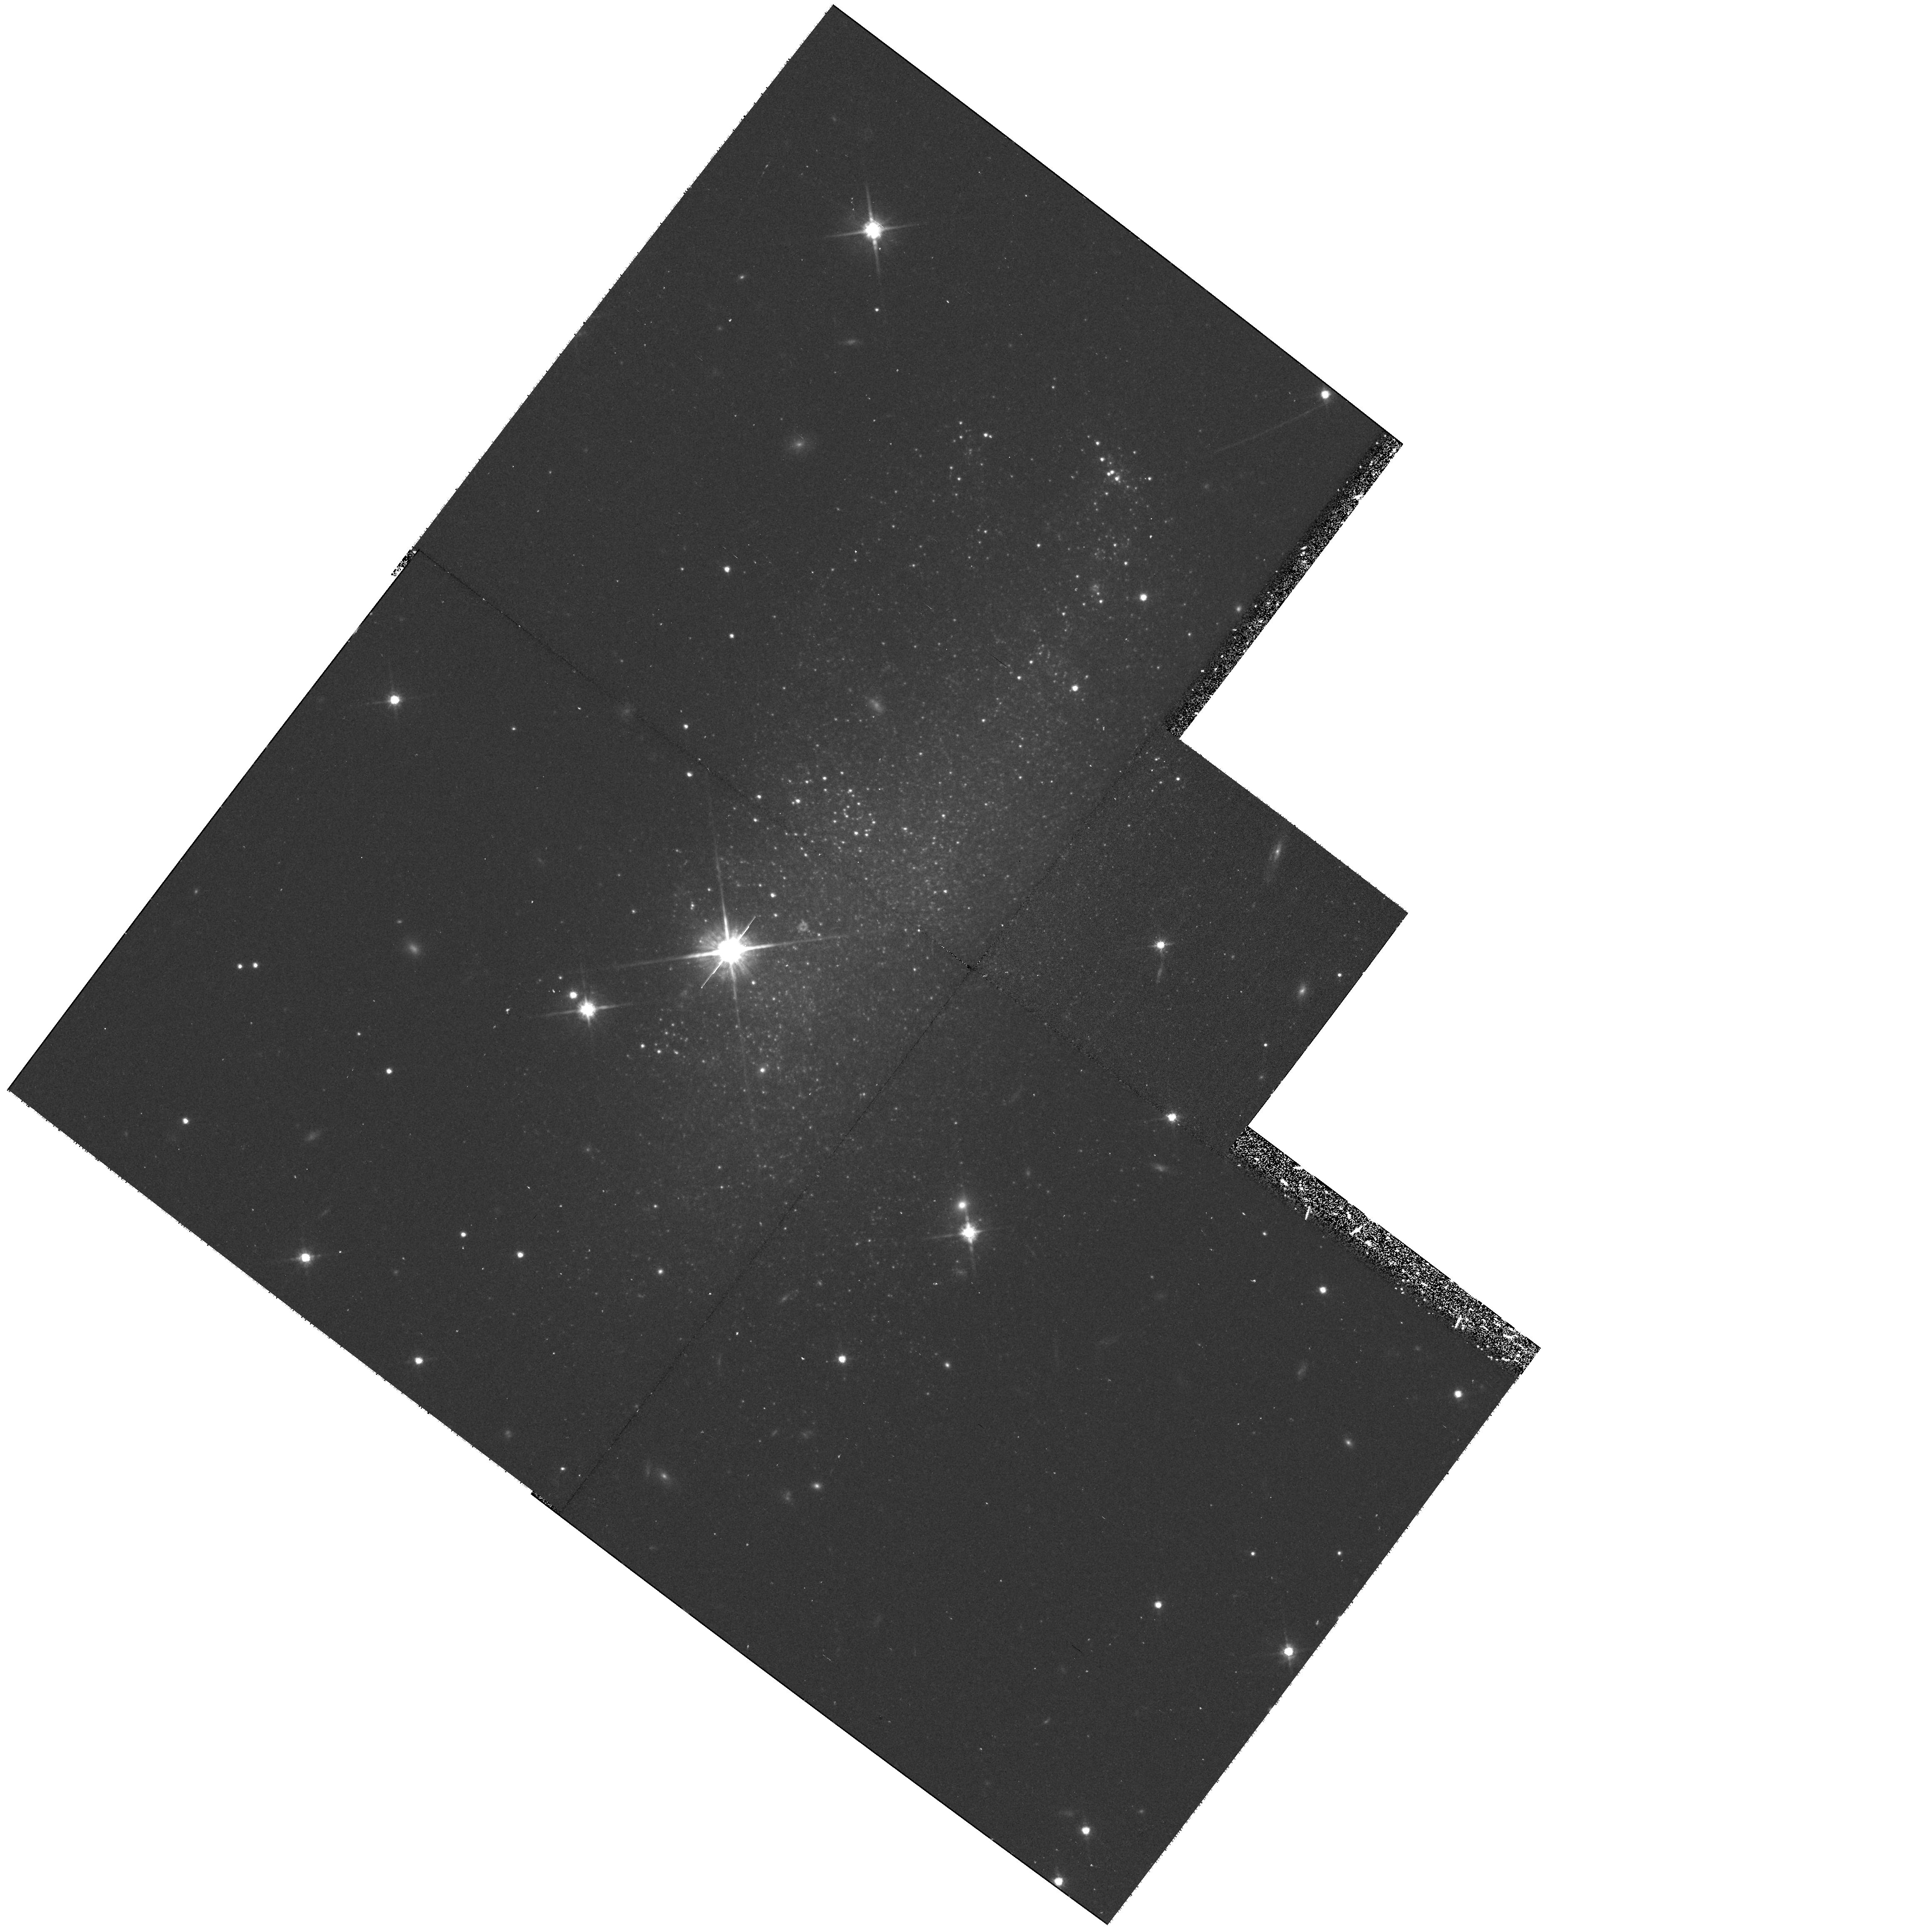
Target: UGC04115
Instrument: WFPC2/PC
Filter: F814W
Exposure: 40 min
Observation ID: hst_8199_13_wfpc2_pc_f814w_u5ad13

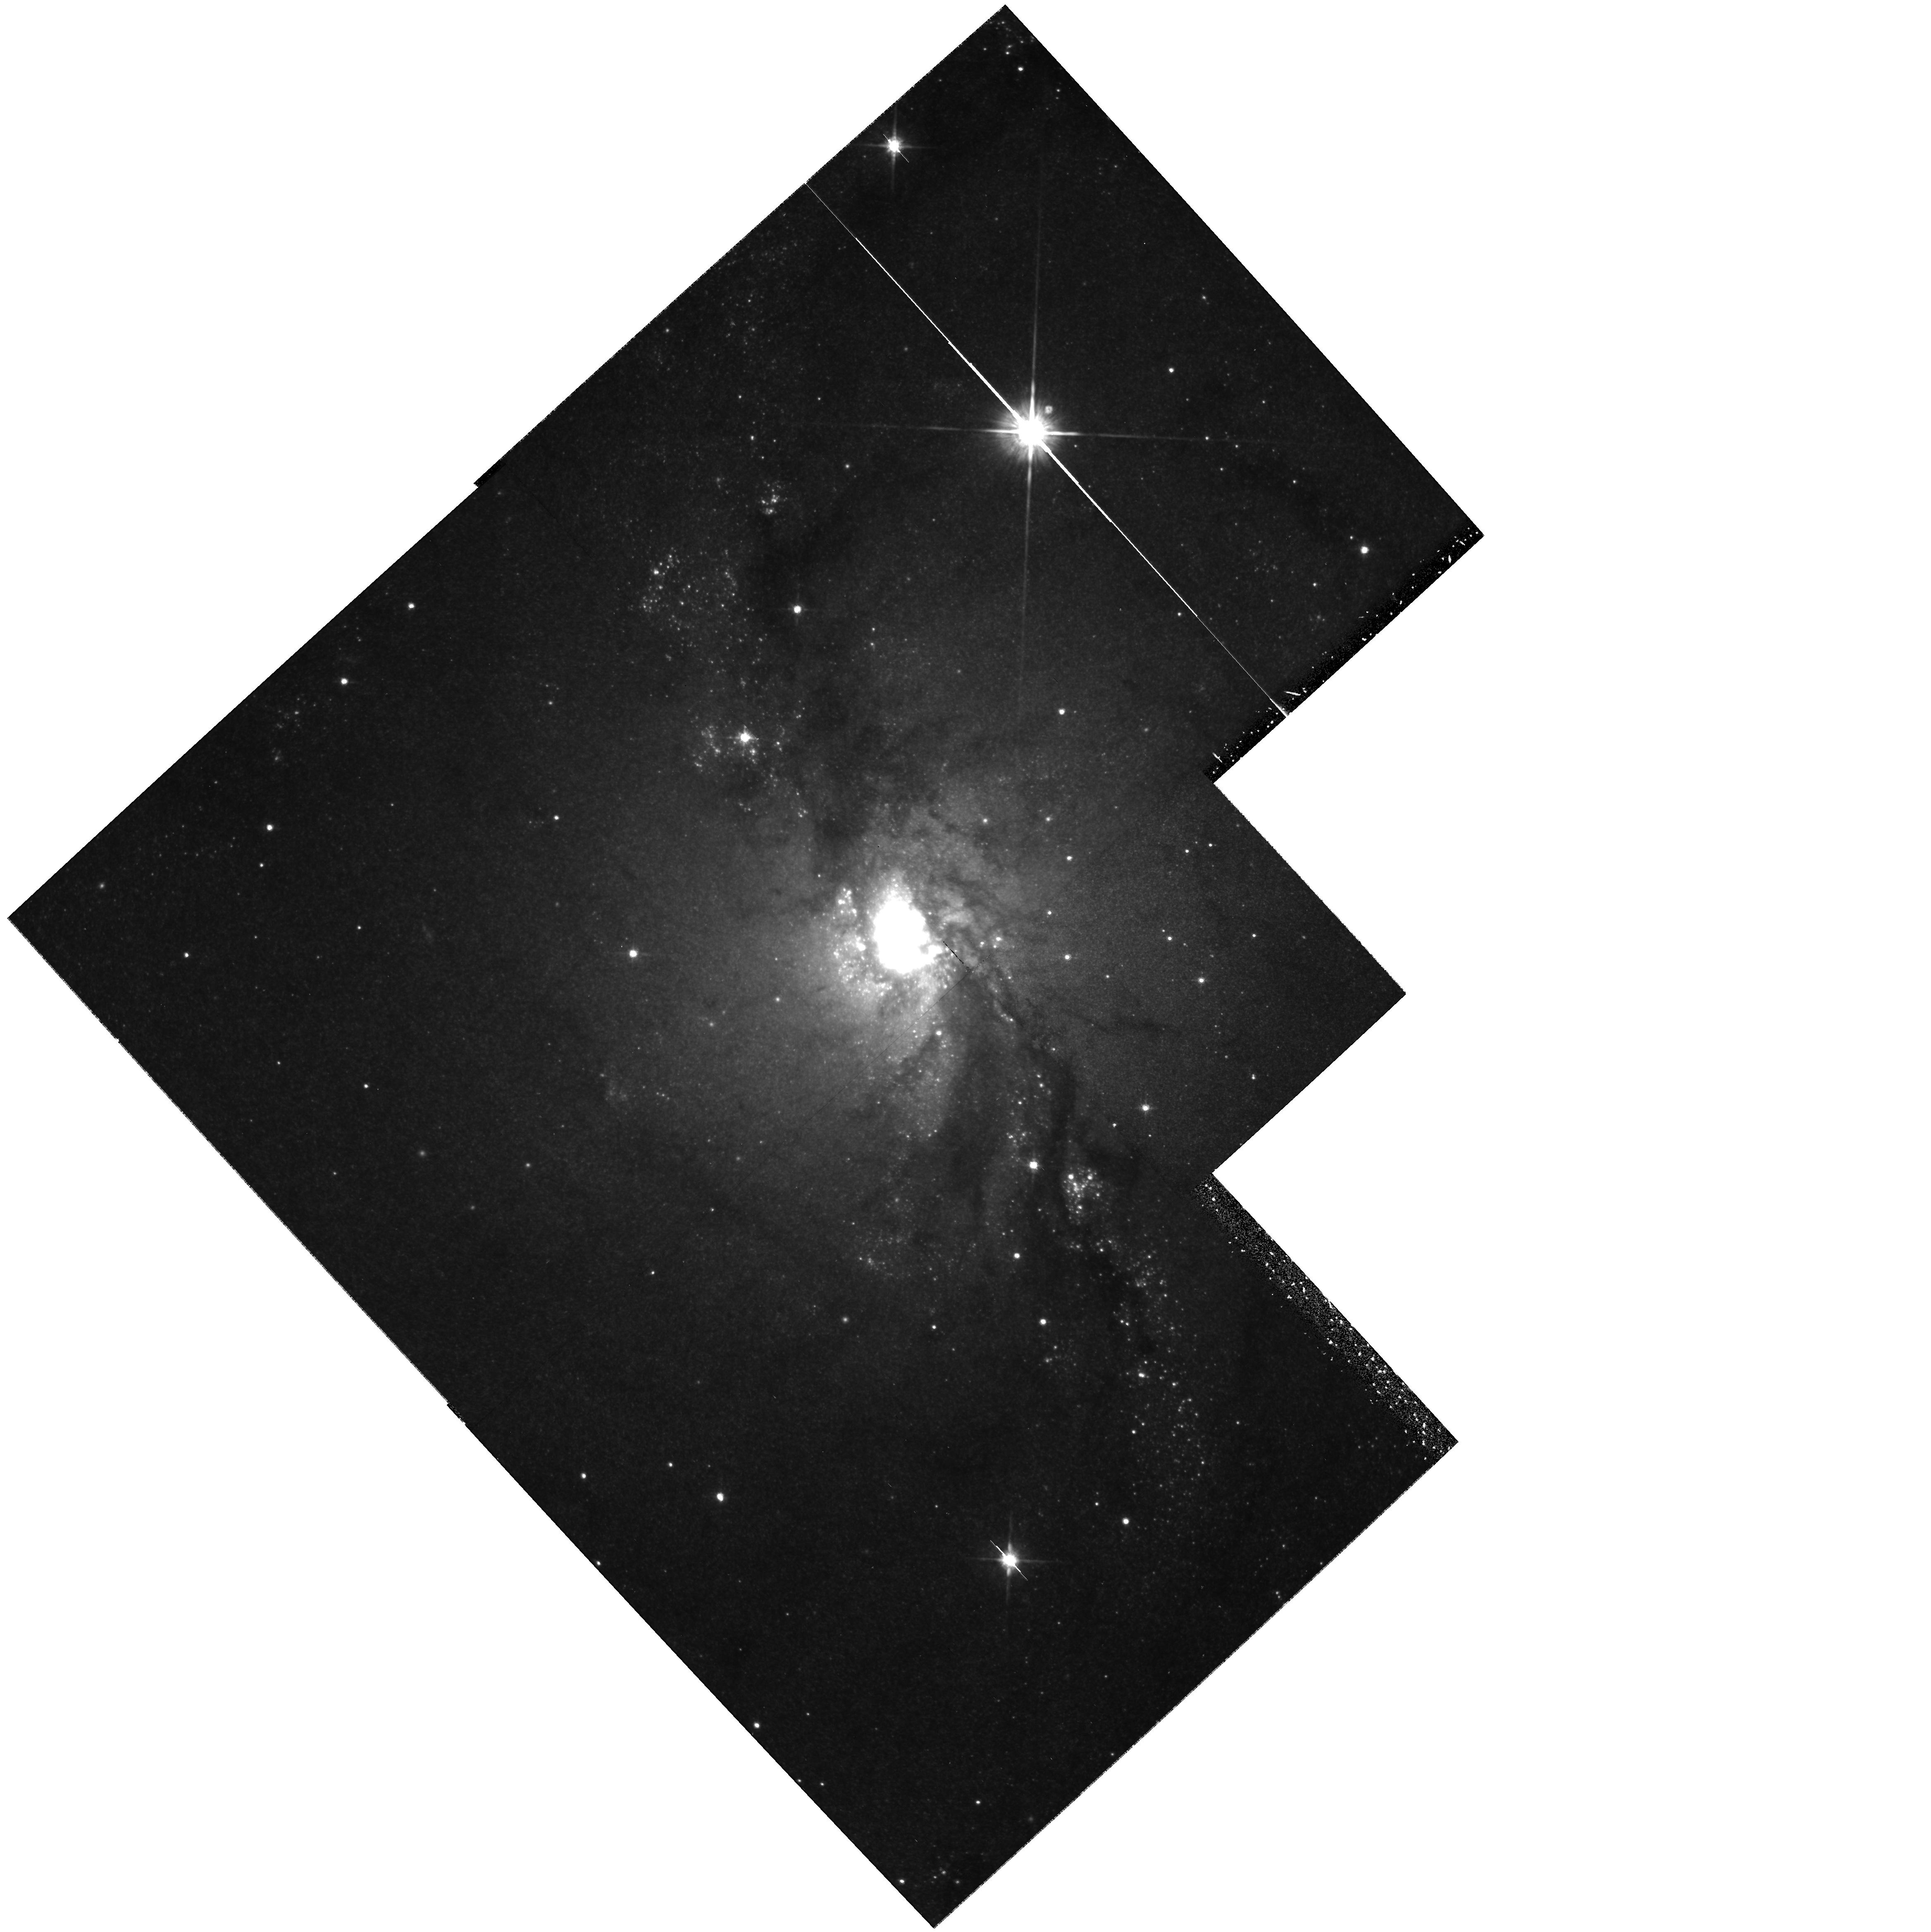
Target: IRAS03419+6756
Instrument: WFPC2/PC
Filter: F814W
Exposure: 43 min
Observation ID: hst_8199_01_wfpc2_pc_f814w_u5ad01

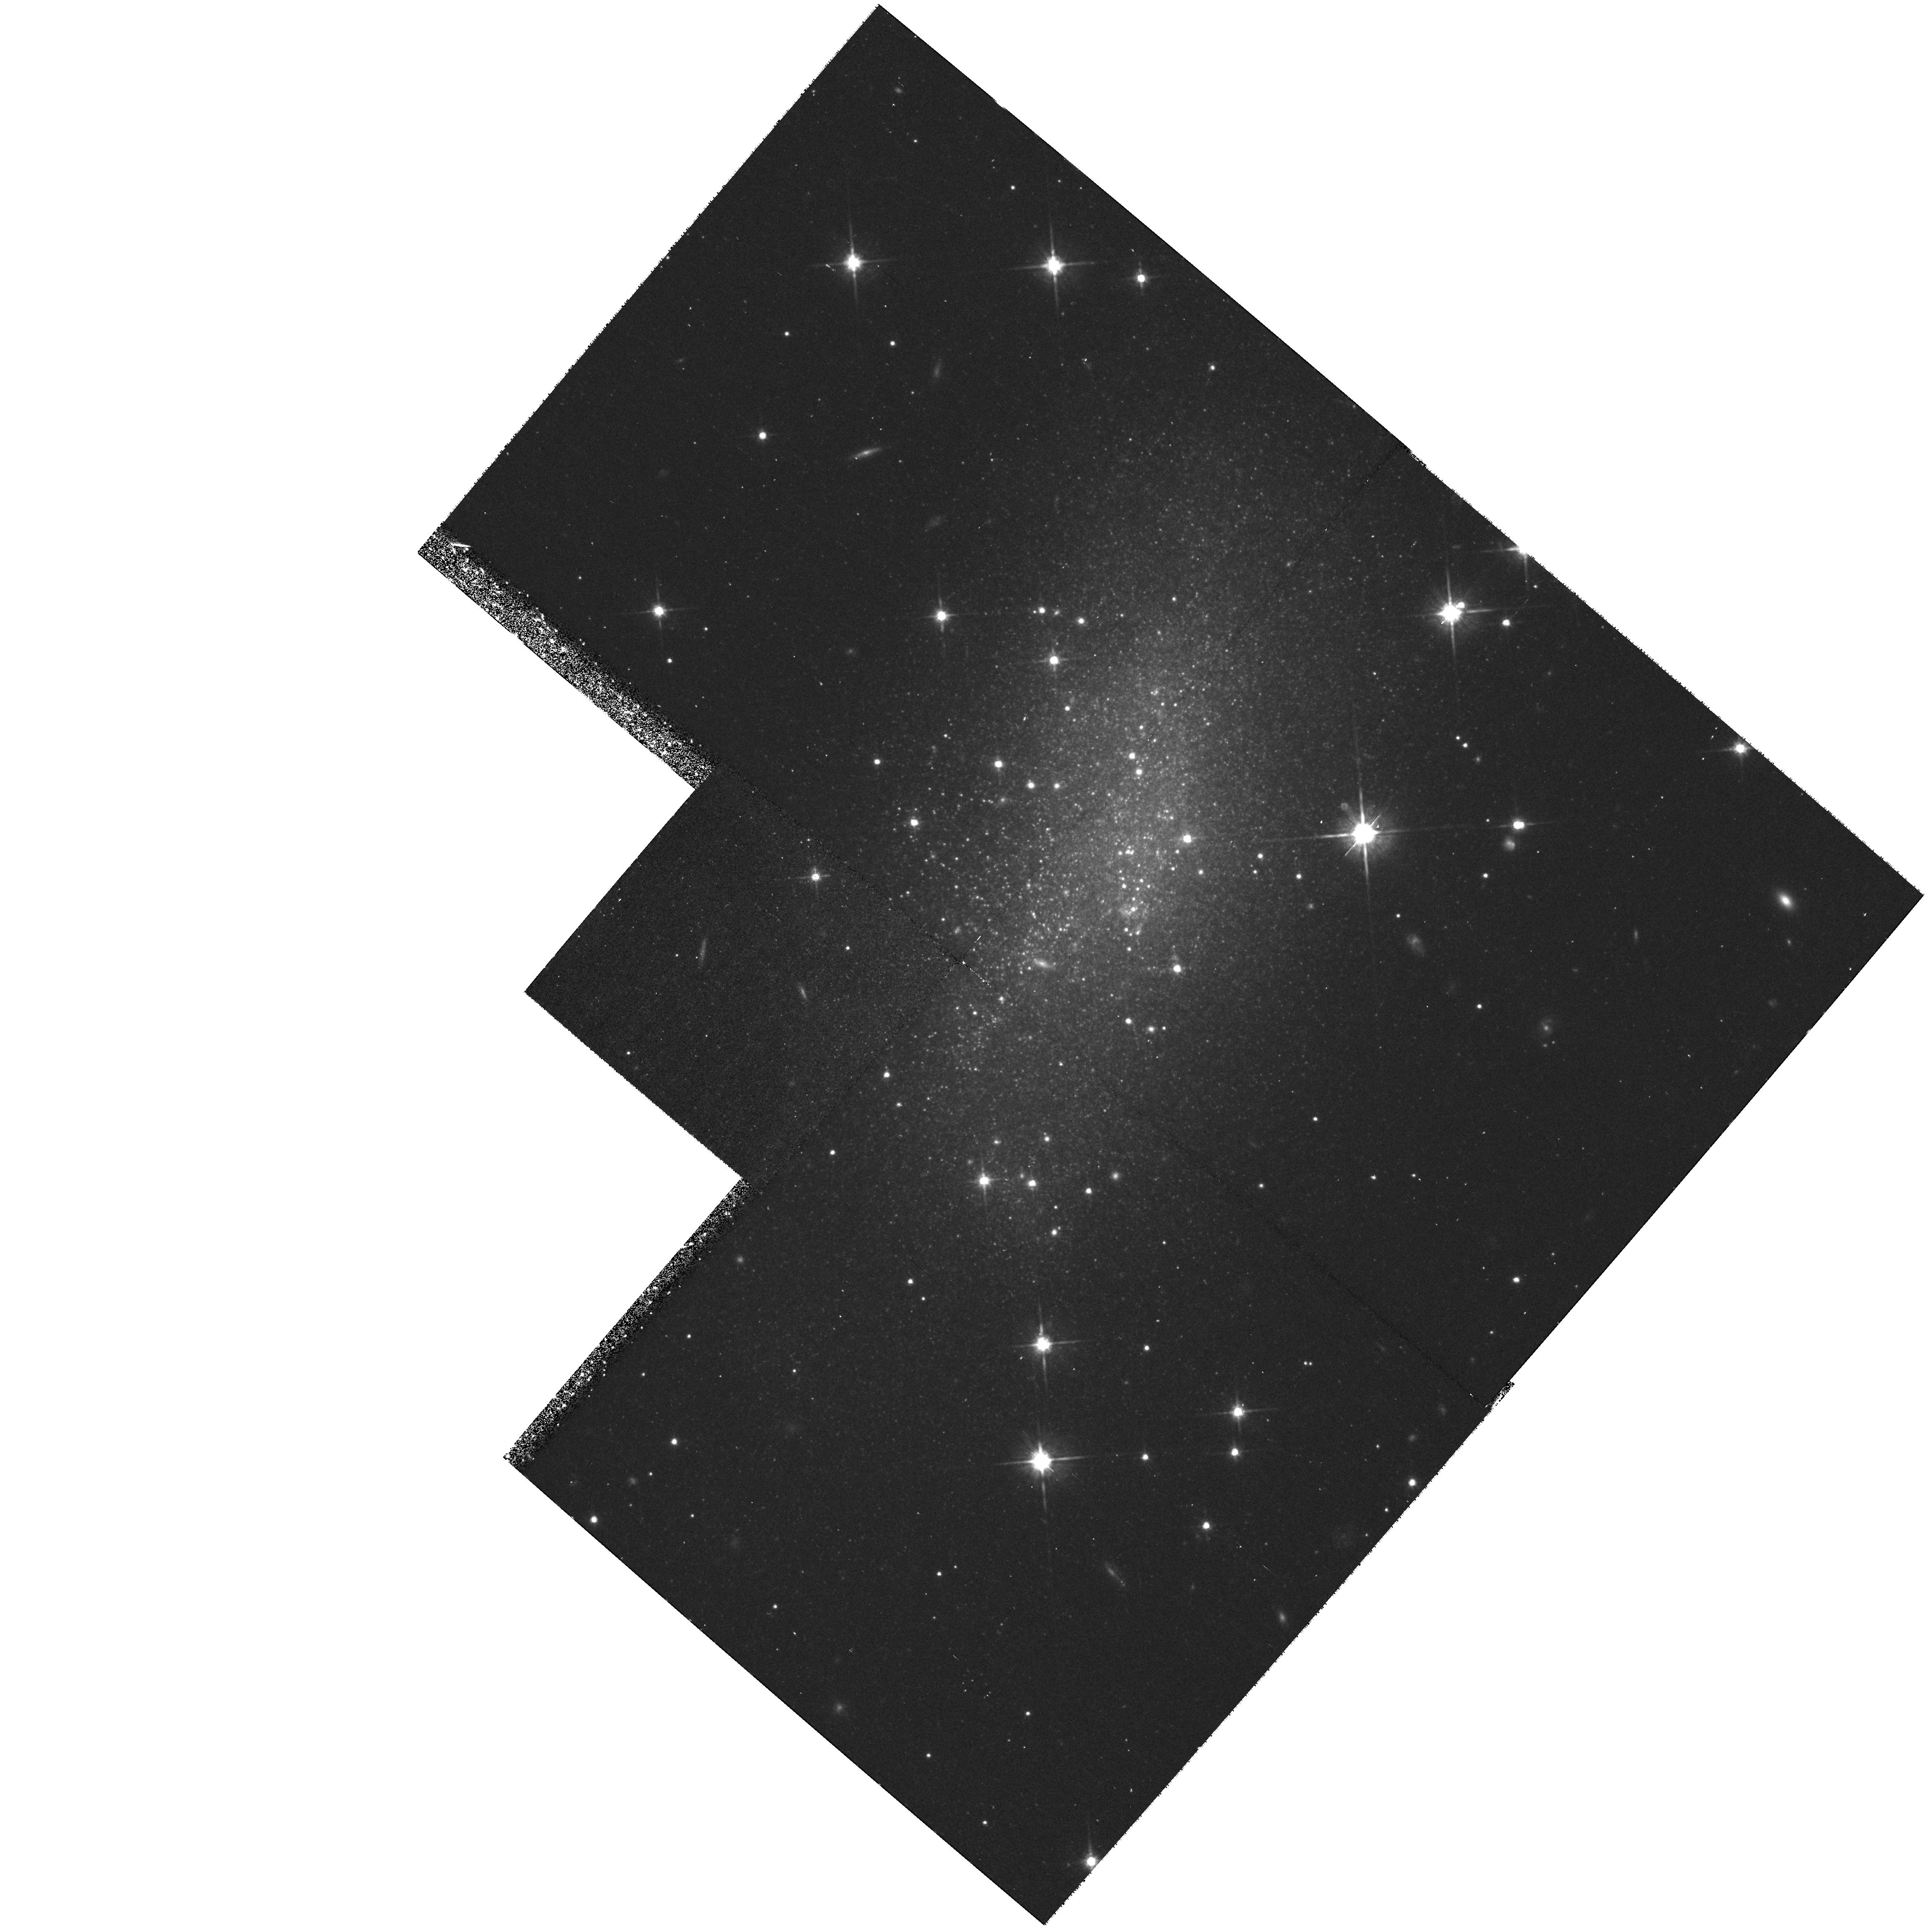
Target: UGC03755
Instrument: WFPC2/PC
Filter: F814W
Exposure: 40 min
Observation ID: hst_8199_04_wfpc2_pc_f814w_u5ad04

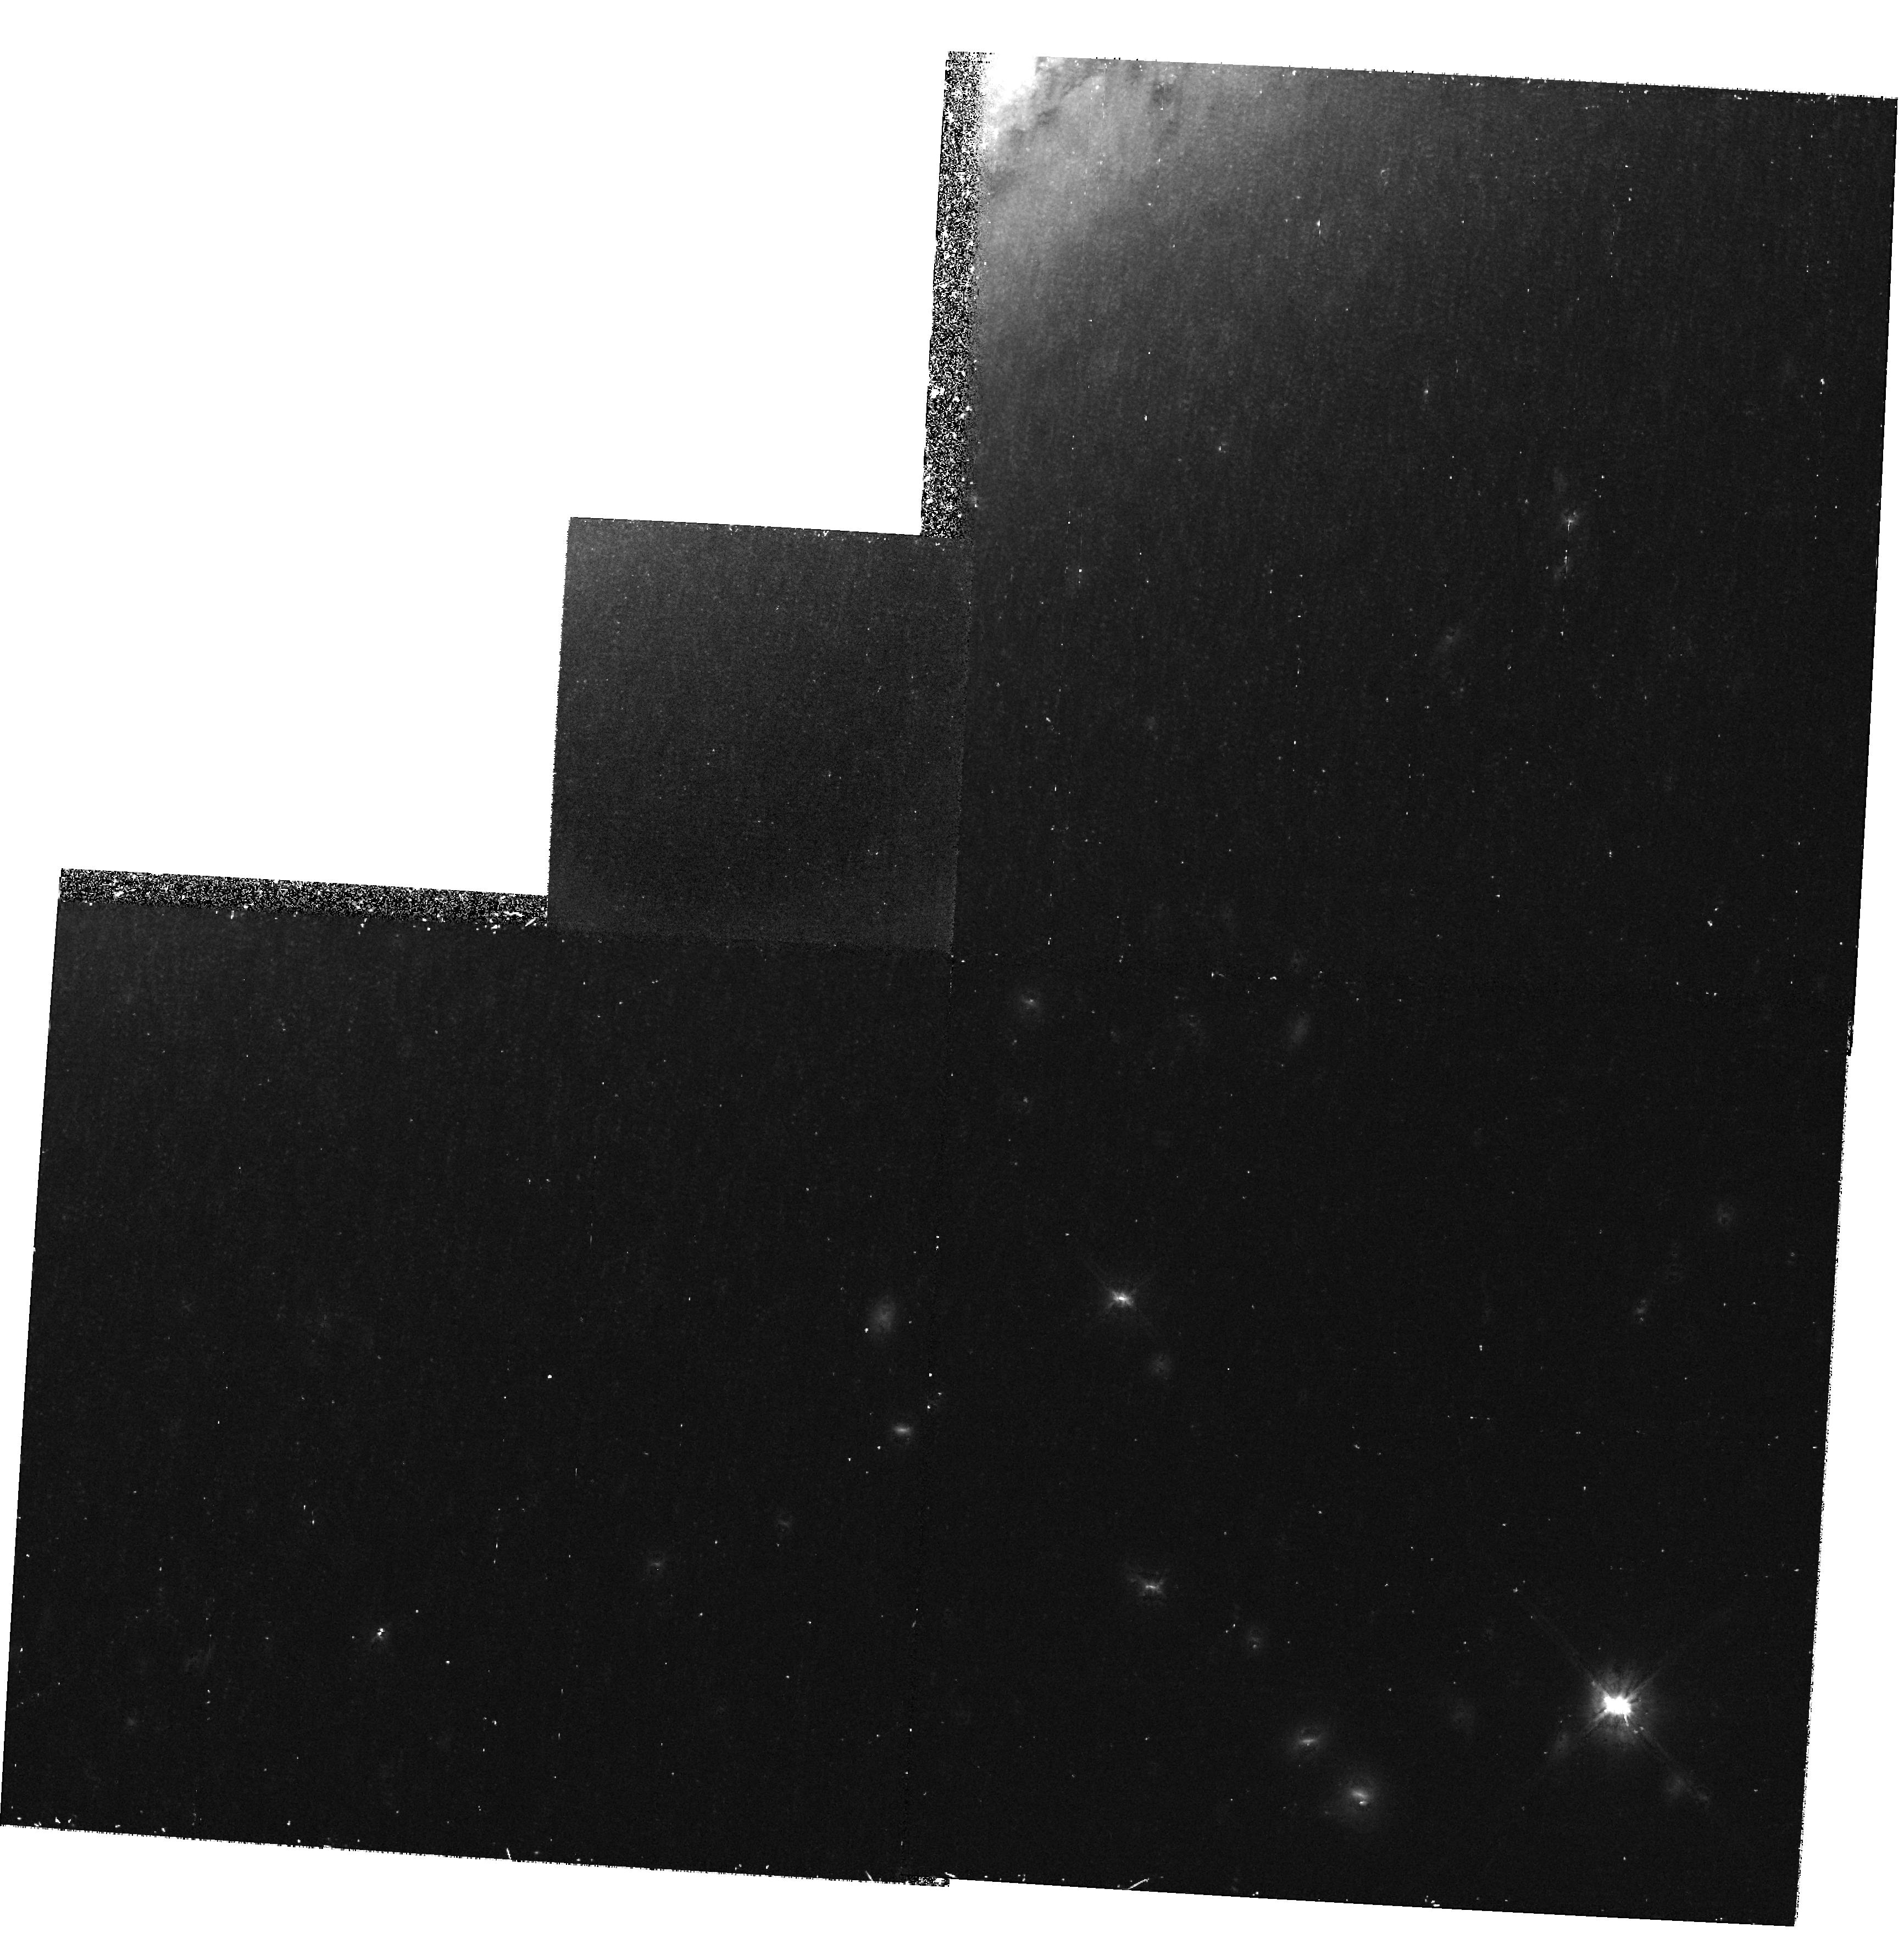
Target: NGC6503
Instrument: WFPC2/PC
Filter: F814W
Exposure: 43 min
Observation ID: hst_8199_10_wfpc2_pc_f814w_u5ad10

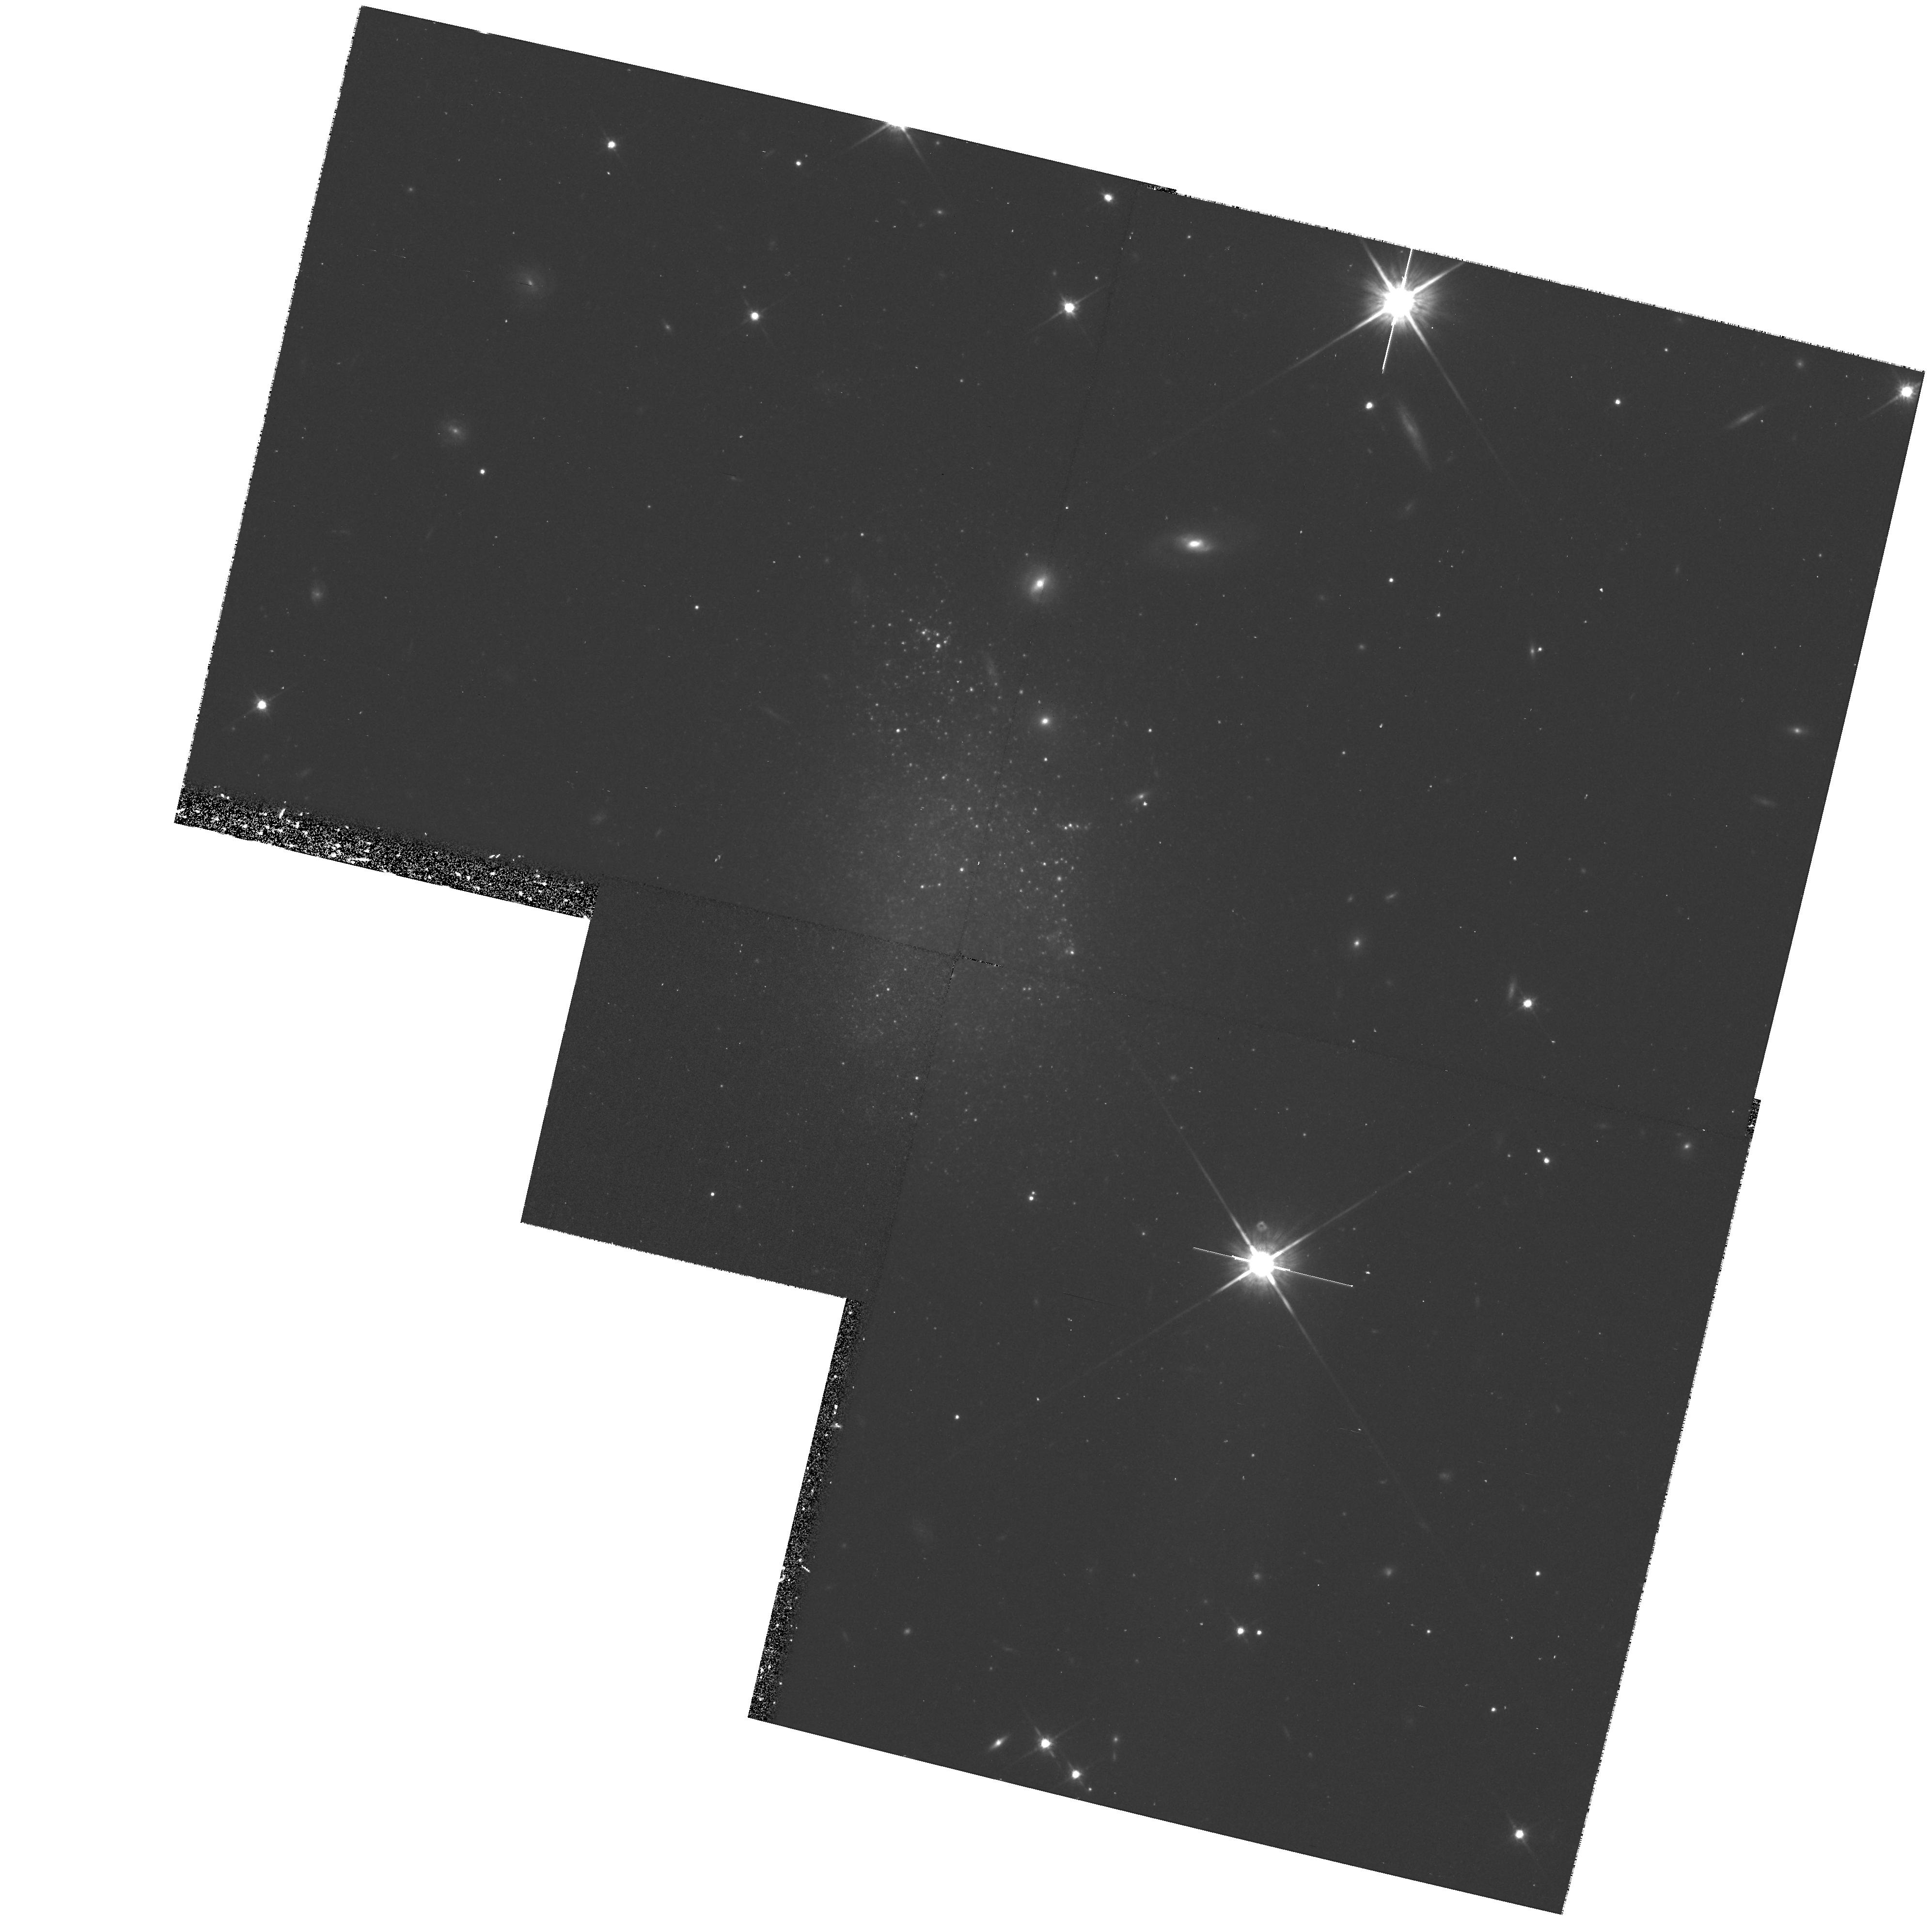
Target: UGC03698
Instrument: WFPC2/PC
Filter: F814W
Exposure: 43 min
Observation ID: hst_8199_03_wfpc2_pc_f814w_u5ad03

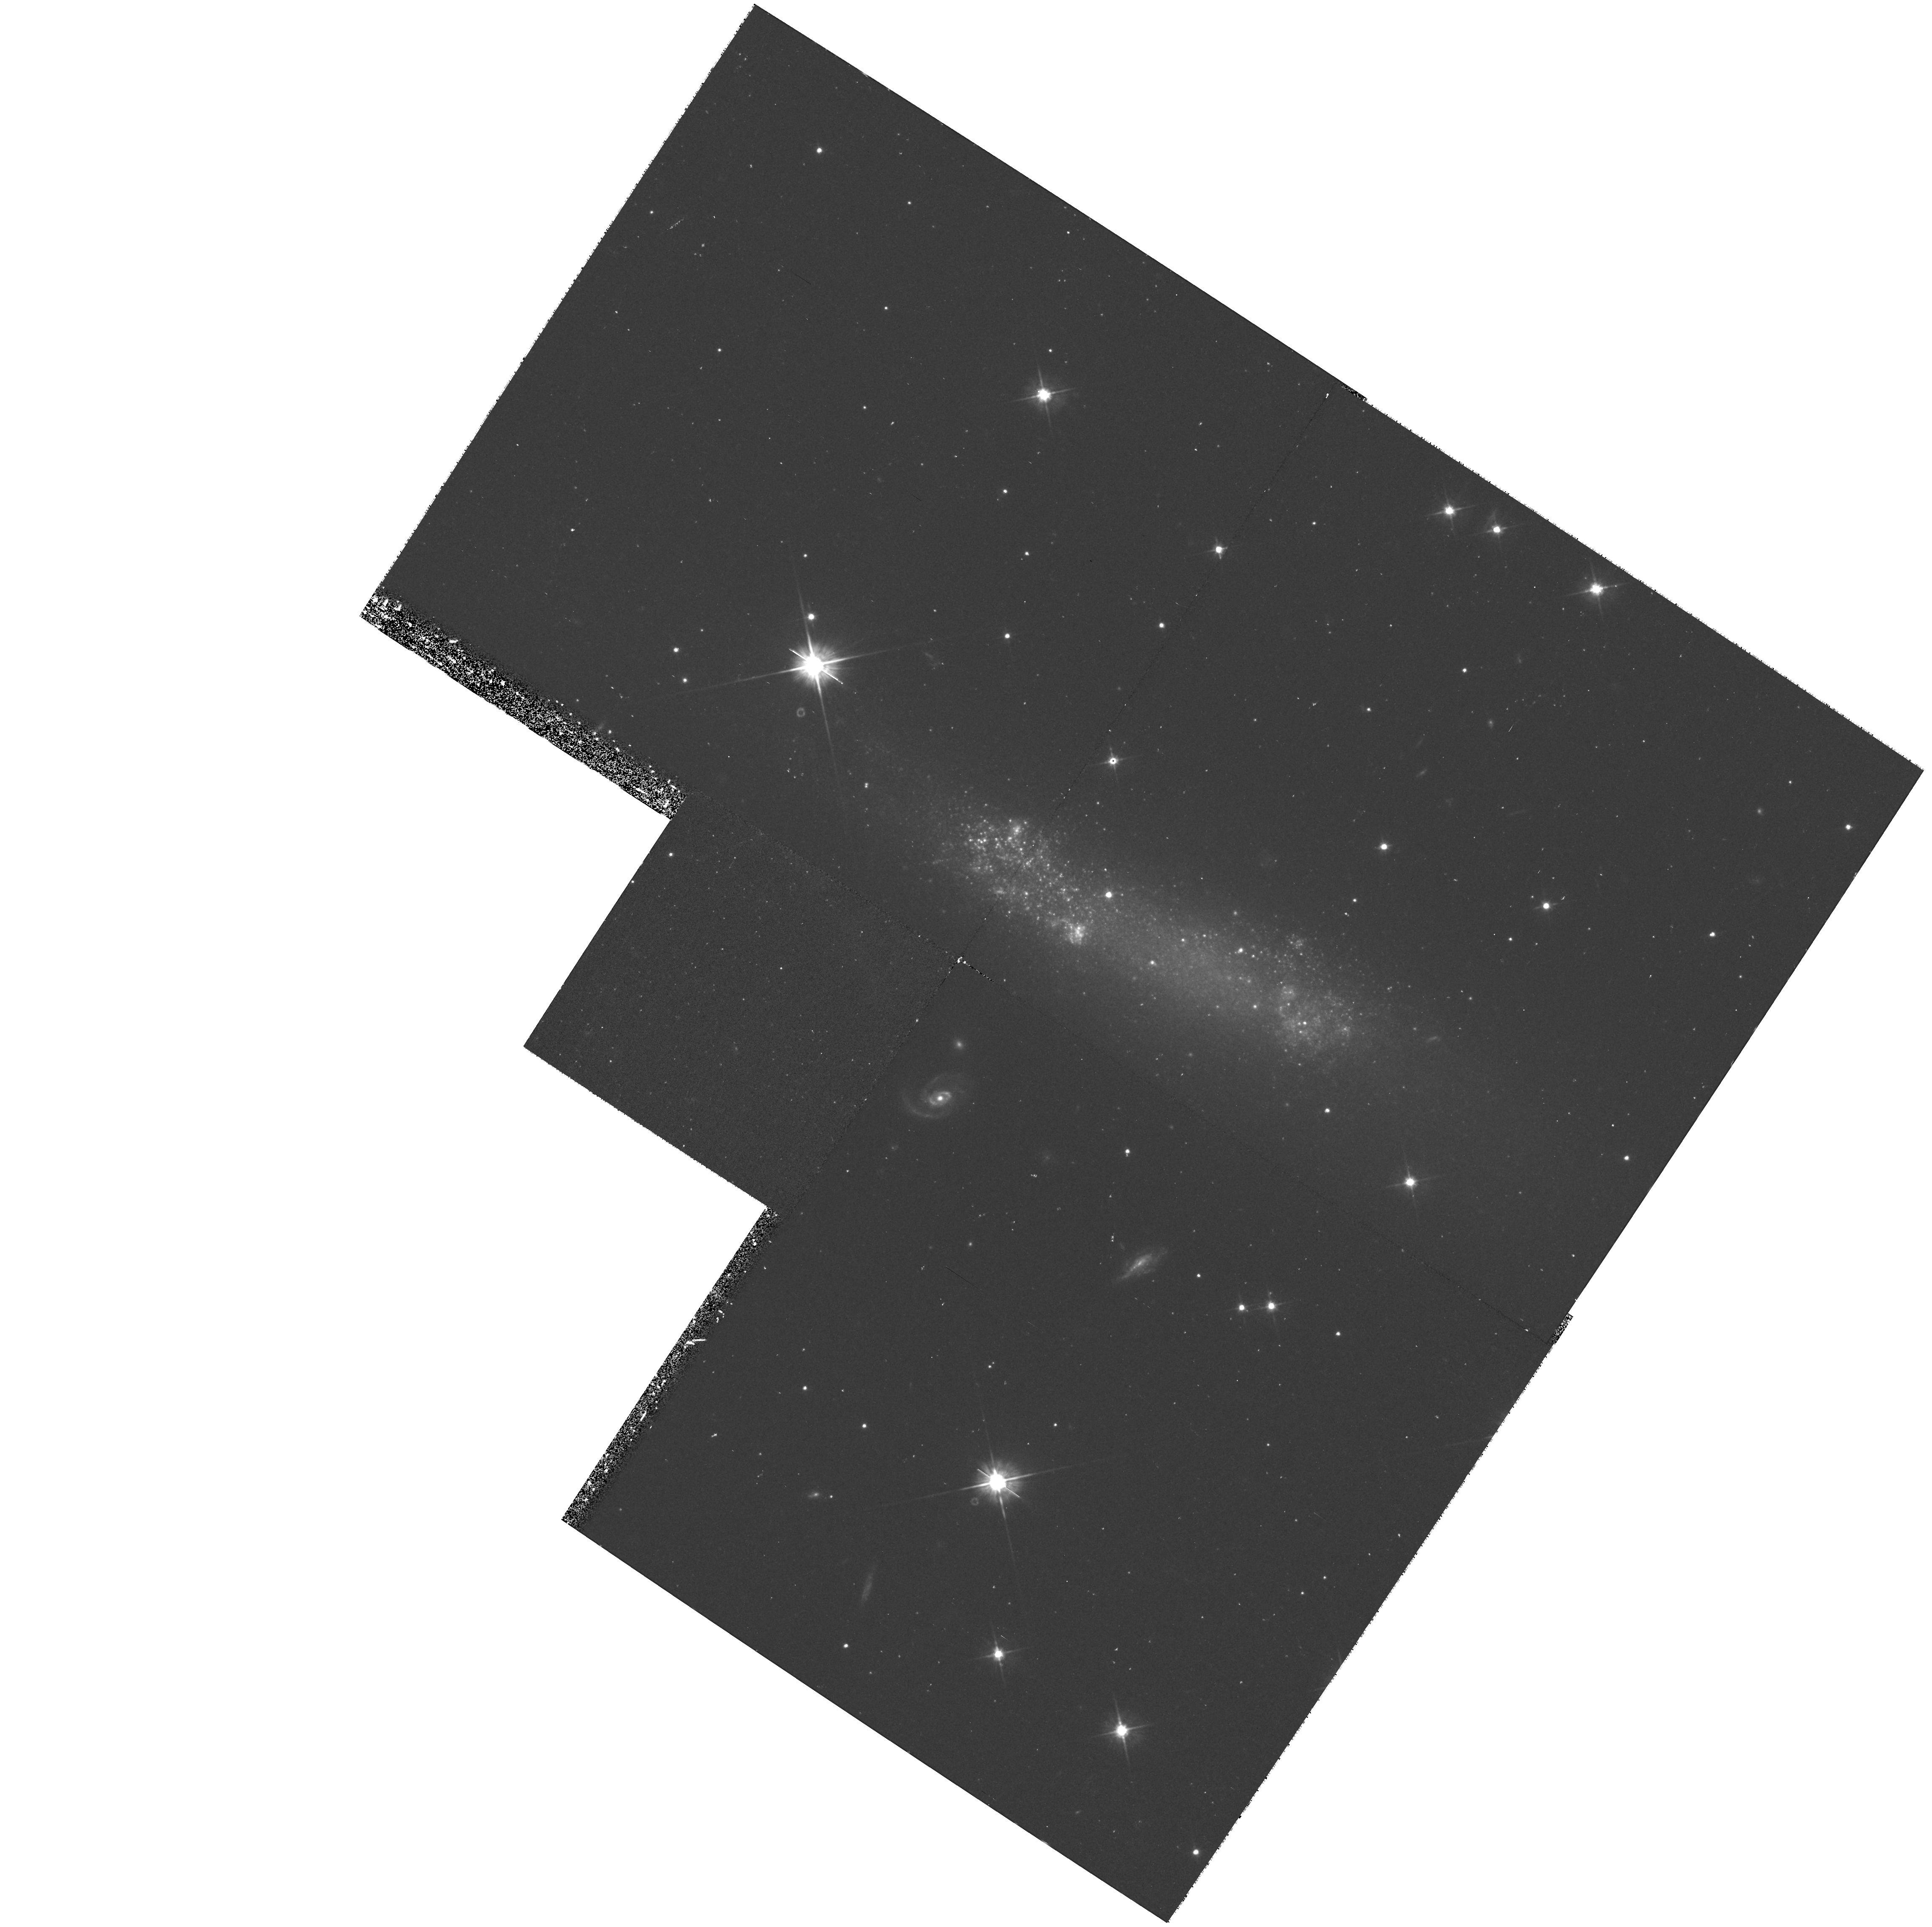
Target: UGC03476
Instrument: WFPC2/PC
Filter: F555W
Exposure: 43 min
Observation ID: hst_8199_02_wfpc2_pc_f555w_u5ad02

Local Cosmology: The Nearby Flow Field and its Structure (PI: Davis, Marc)

It is a curious fact that very little data are available to constrain the velocity field of galaxies in the local neighborhood (<= 500 km/sec). Although tremendous progress has been made in recent years in mapping the large- scale gravitational field (out to scales of cz ~ 10, 000 km/sec), the major impediment to constraining the local flow is the lack of a consistent set of distances to nearby galaxies. Locally the deviations from a pure Hubble flow have been predicted to be large and measurable, as much as 1 magnitude in distance modulus. Such an effect should be easily detectable or refutable. This proposal aims to provide distances to a sample of nearby galaxies selected to lie at to the maximum in the predicted infall model. We propose to measure the distances to a sample of 13 galaxies with cz < 550 km/sec, specifically chosen to search for a strong anisotropy in the local flow field. Although previously, no fast, accurate method w as available to measure distances to nearby galaxies, this situation has recently changed. Distances will be measured using the discontinuity in the luminosity function at the tip of the red giant branch (TRGB), a method with a solid empirical calibration having a precision comparable to Cepheid variables, but which is much more efficient in terms of observing time.